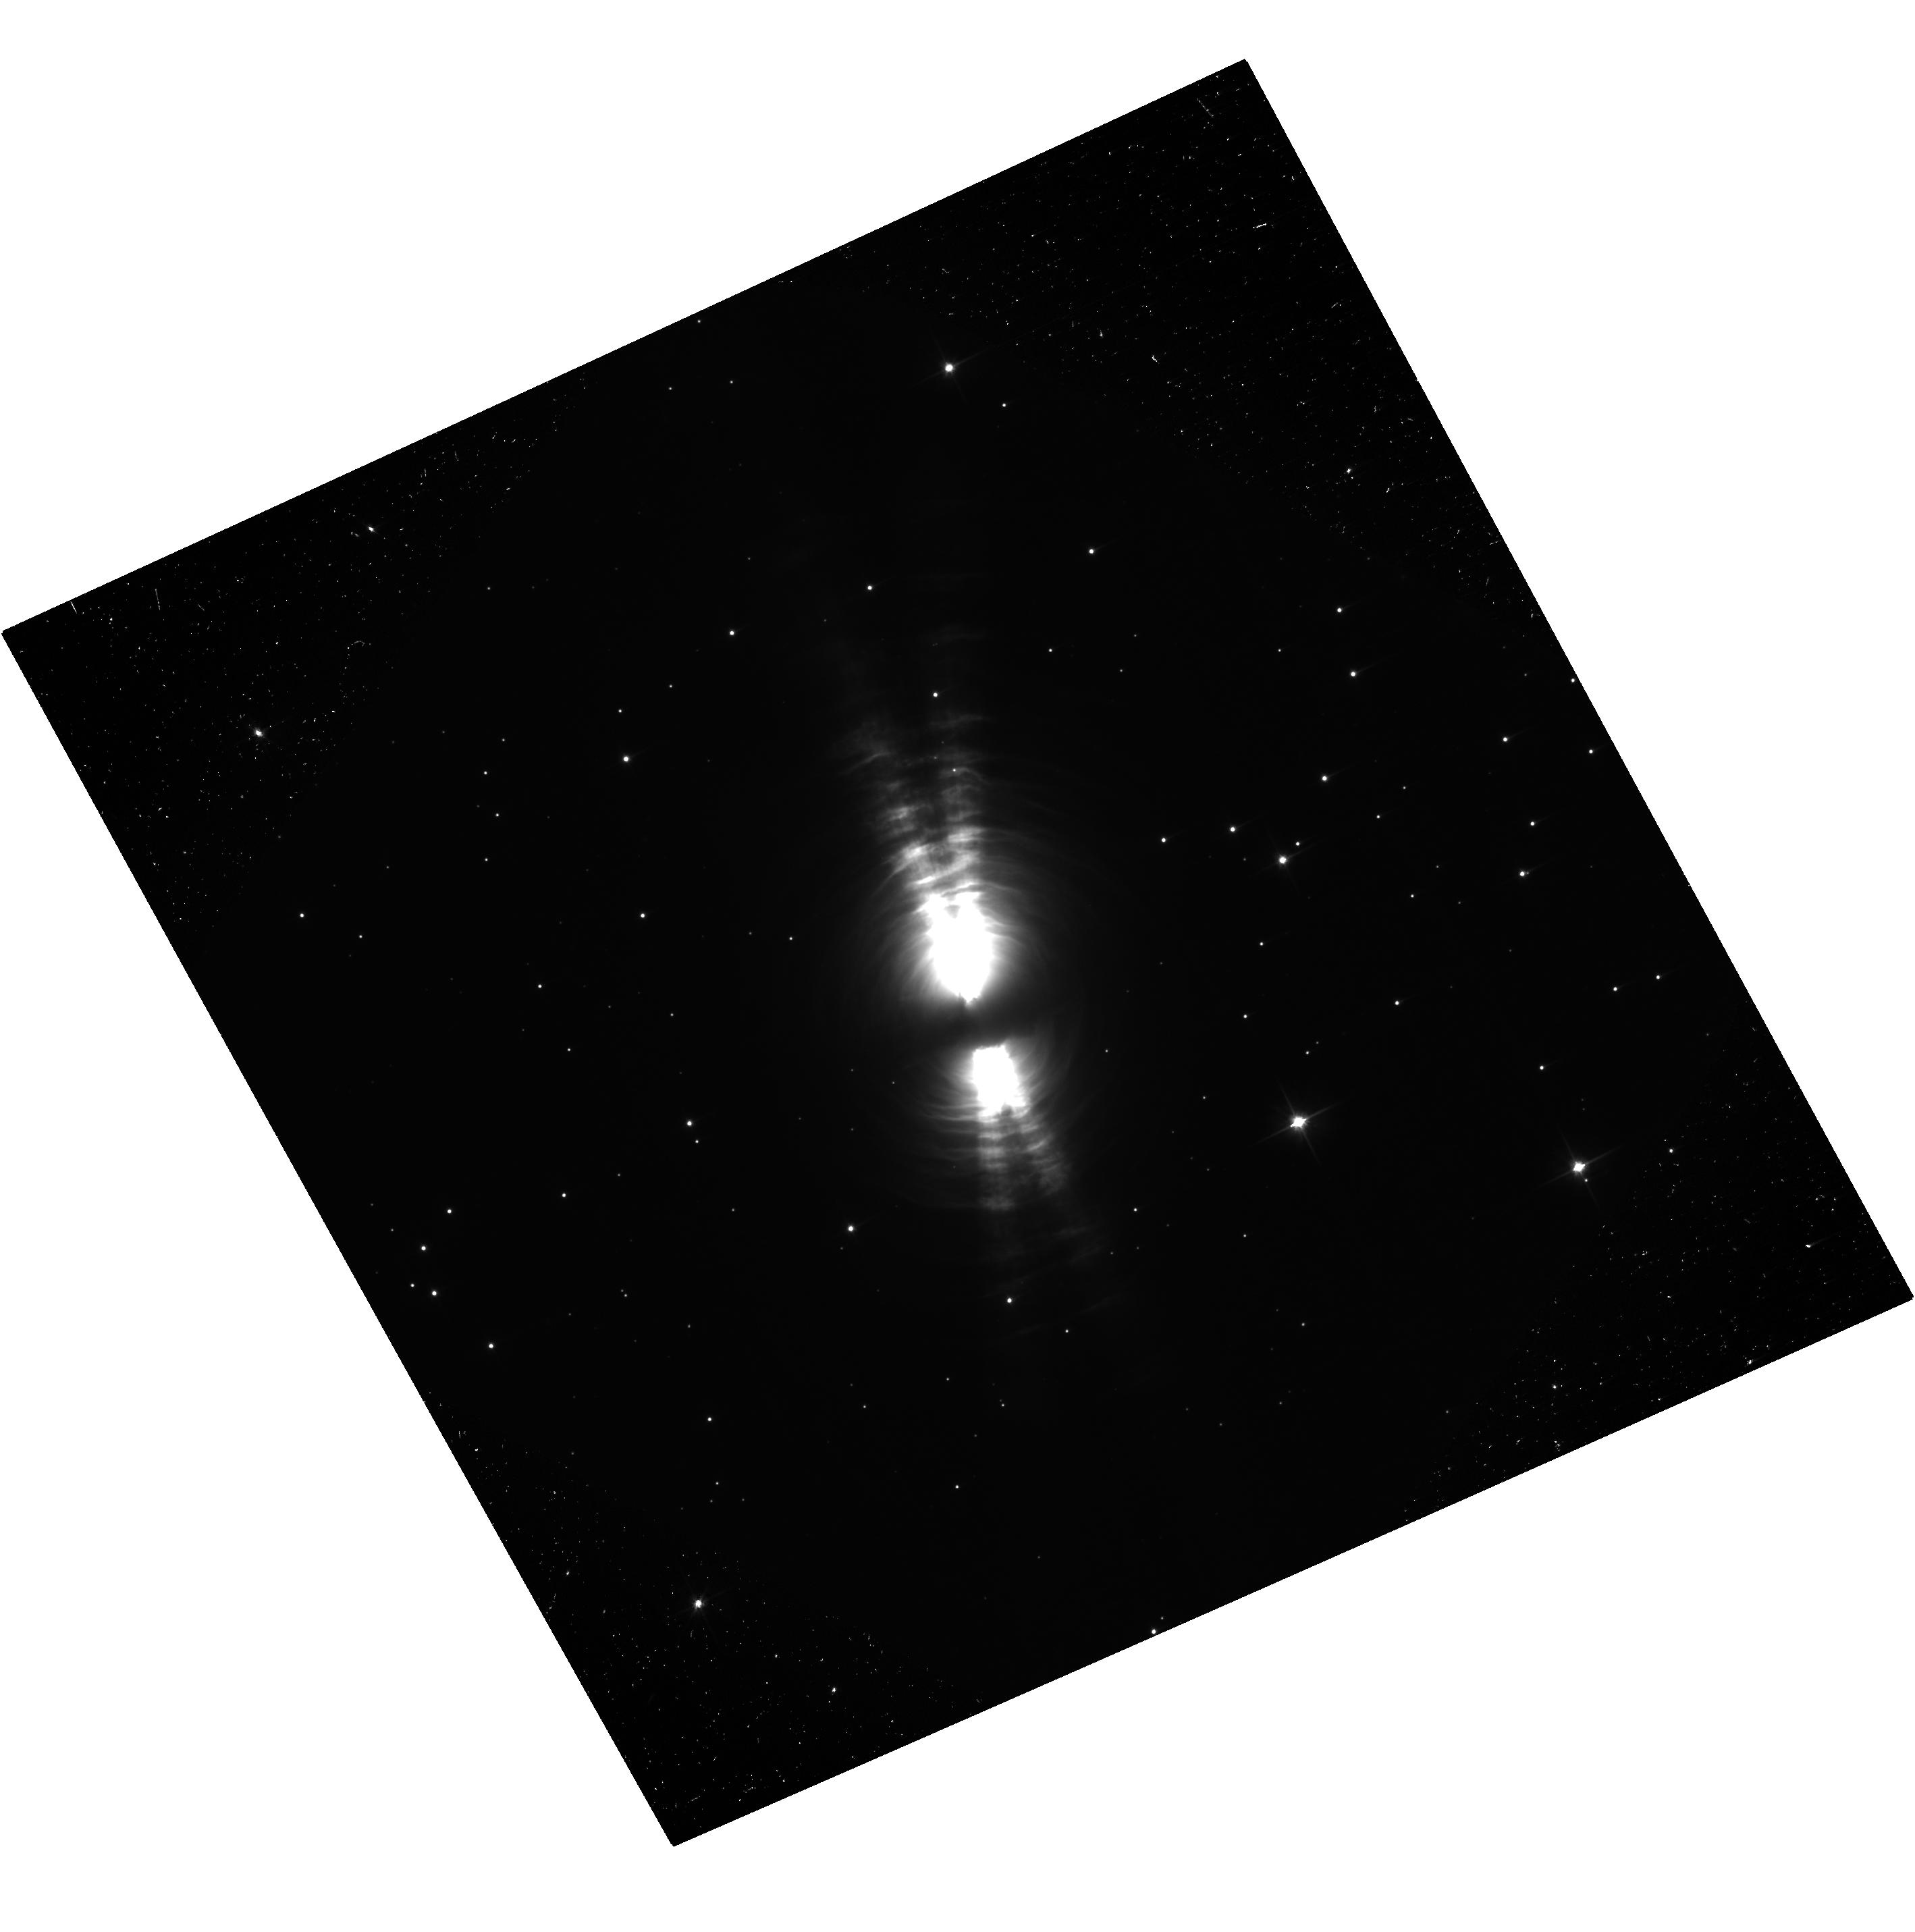
Target: V-V1610-CYG. Instrument: ACS/WFC. Filter: F606W. Exposure: 37 min. Observation ID: hst_14802_01_acs_wfc_f606w-pol0v_jd9j01

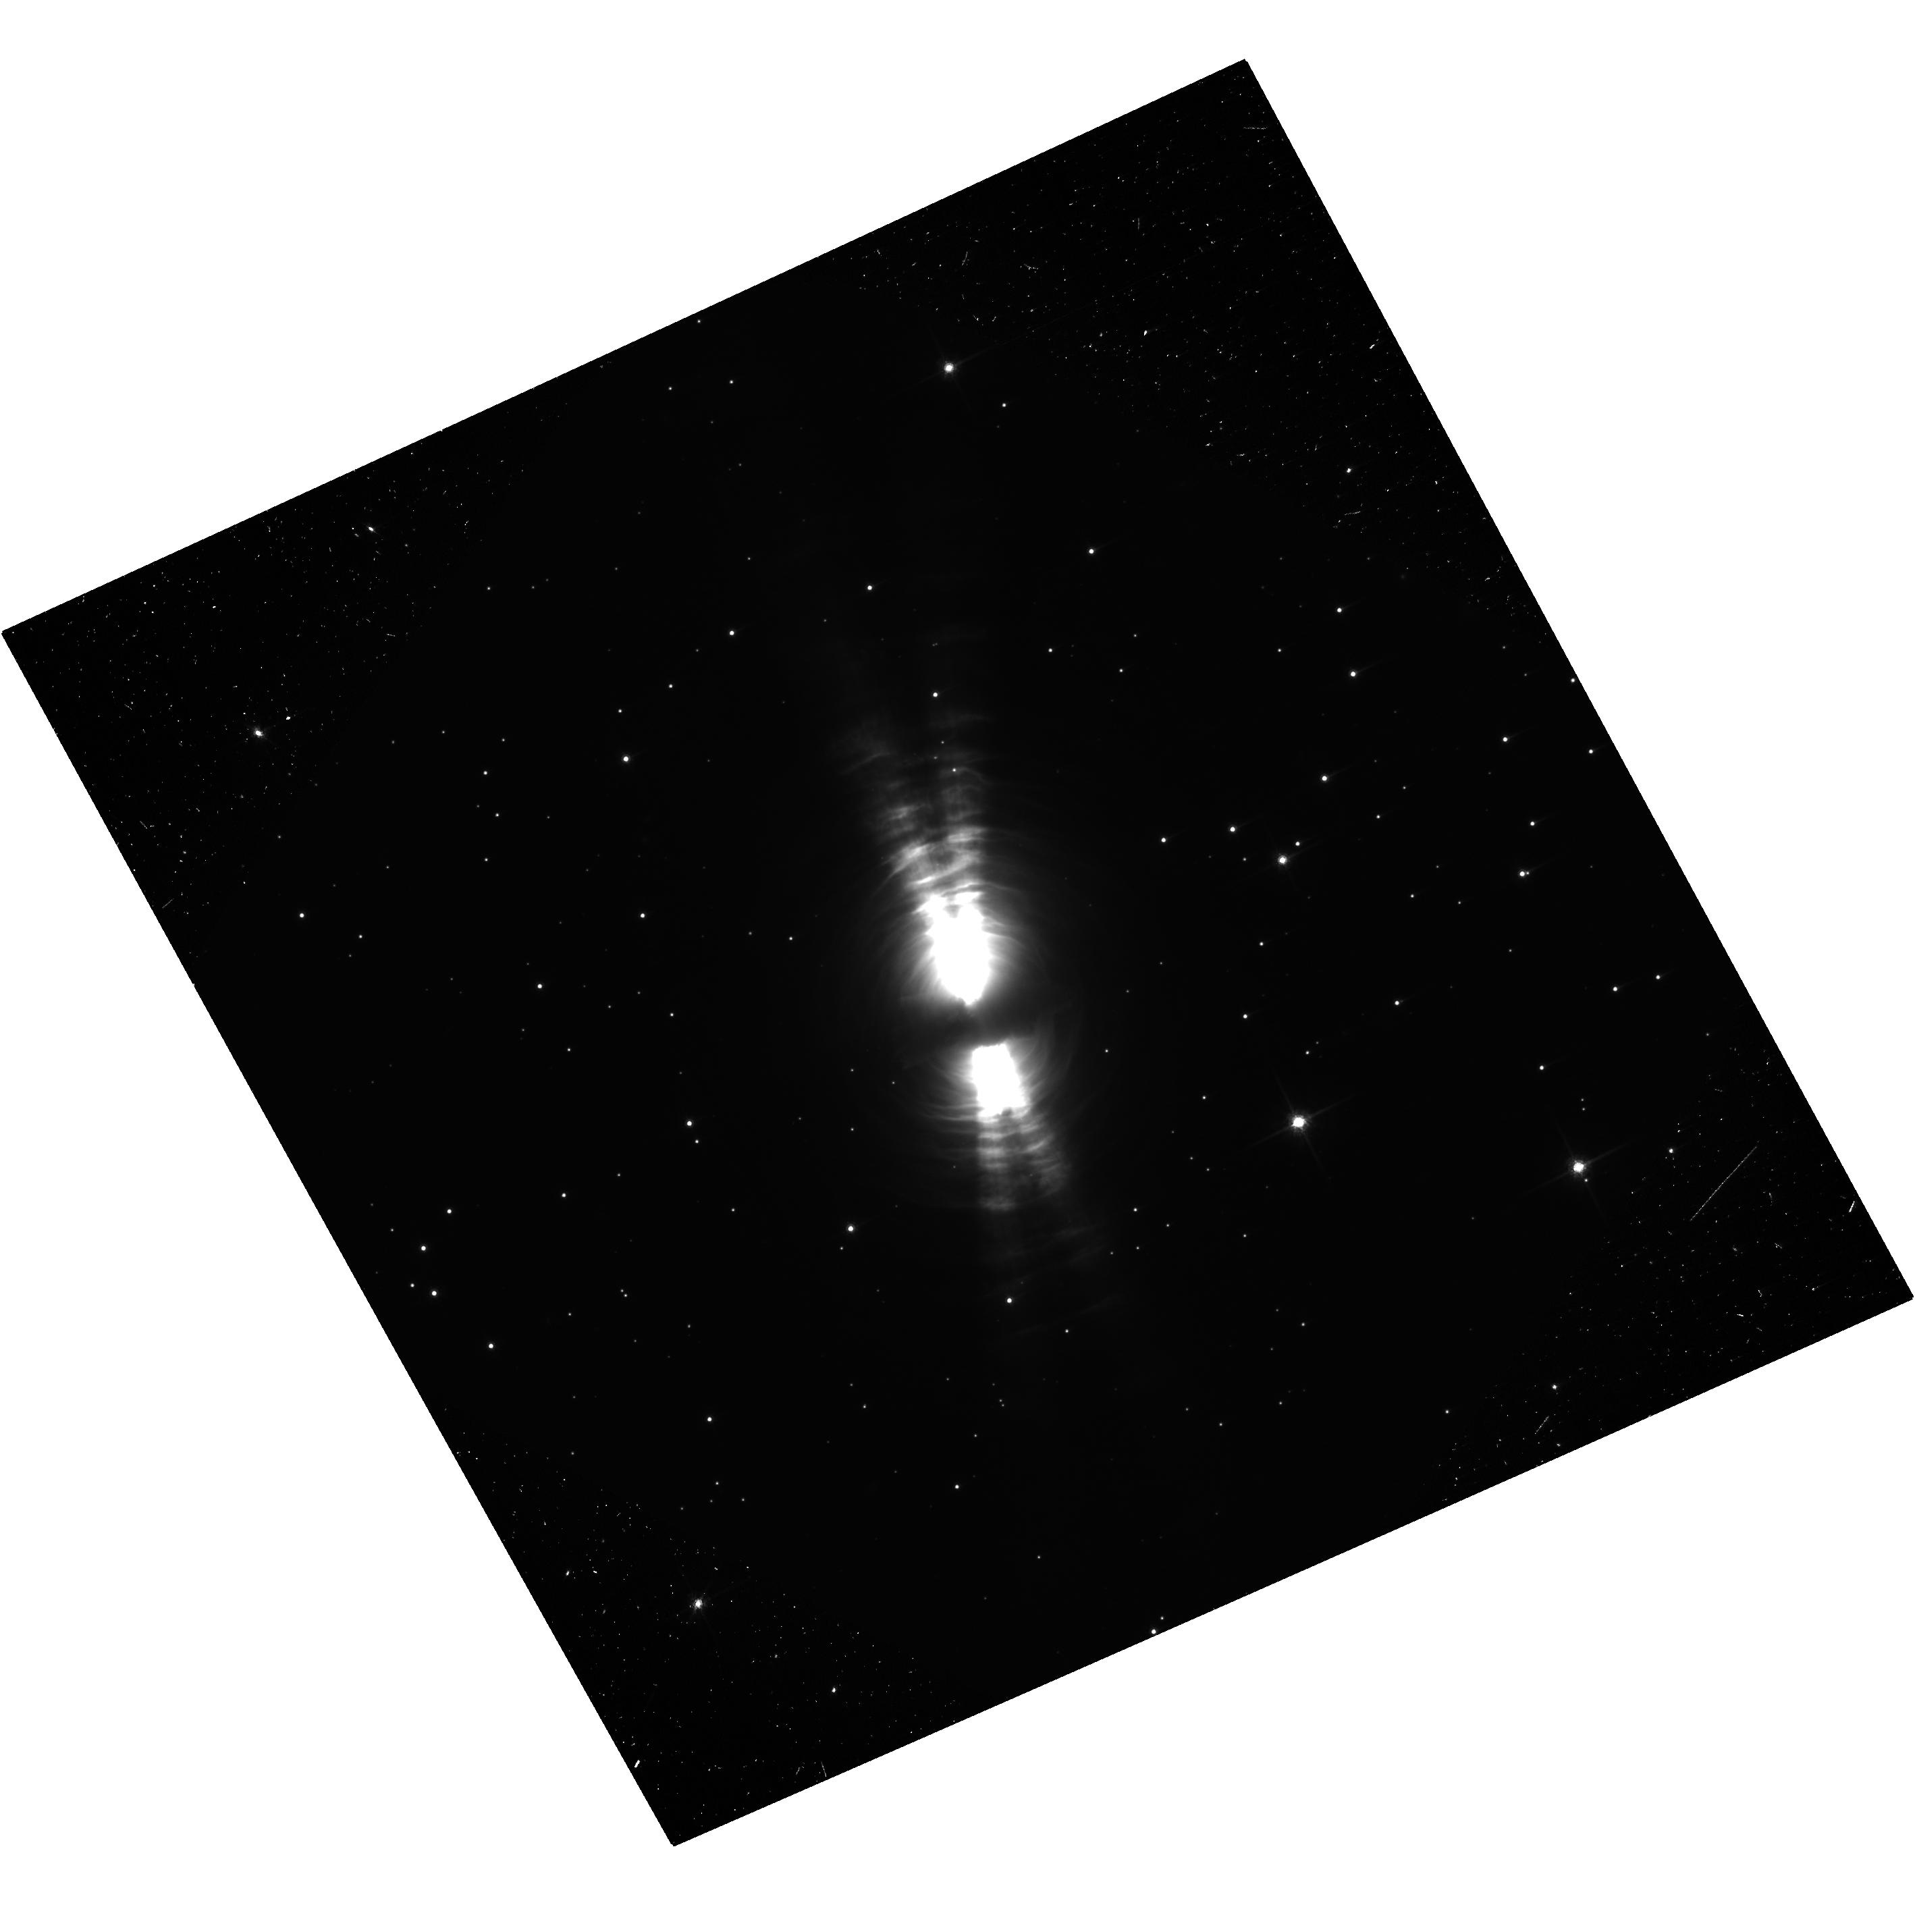
Target: V-V1610-CYG. Instrument: ACS/WFC. Filter: F775W. Exposure: 37 min. Observation ID: hst_14802_02_acs_wfc_f775w-pol0v_jd9j02

Synoptic Imaging Polarimetry Observations of CRL 2688: Whats Whipping the Egg? (PI: Hines, Dean C.)

We propose to obtain new imaging polarimetry of the archetypical pre-planetary nebula, CRL 2688 (The Egg Nebula) with the ACS/WFC in the F606W and F775W filters. Pre-planetary nebulae are objects caught in the short-lived, rapidly changing transition phase between the AGB and planetary nebula (PN) stages of stellar evolution. Their morphology bridges the gap between the spherical mass-loss of AGB stars and the surprisingly non-spherical morphologies observed in PN. The mechanism(s) that drives this departure from sphericity is highly debated, and has many implications for stellar and galactic evolution. CRL 2688 is the nearest (to Earth) pre-planetary nebula. Its complex morphology exhibiting lobes, rings, "search light beams, " and a dust lane -- all of which shine in highly polarized light -- make it an ideal specimen for detailed investigation with the high spatial resolution and exquisite polarimetric precision and accuracy provided by HST/ACS. Our proposed observations will be compared with previous ACS imaging polarimetry obtained in 2002 (providing a ~14 year baseline) to: 1) look for secular changes in properties of the scattering particles and scattering geometries within the lobes, rings, SLBs and dust lane; 2) form perpendiculars to the polarization position angles to pinpoint the location of the central illuminating source -- comparison between epochs will place constraints on changes in that source; 3) precisely measure proper motions in the lobes, SLBs, and rings. Our results will provide new insights into the processes that transform the spherical envelopes of a dying low mass stars into the often highly aspherical structures witnessed in planetary nebulae.